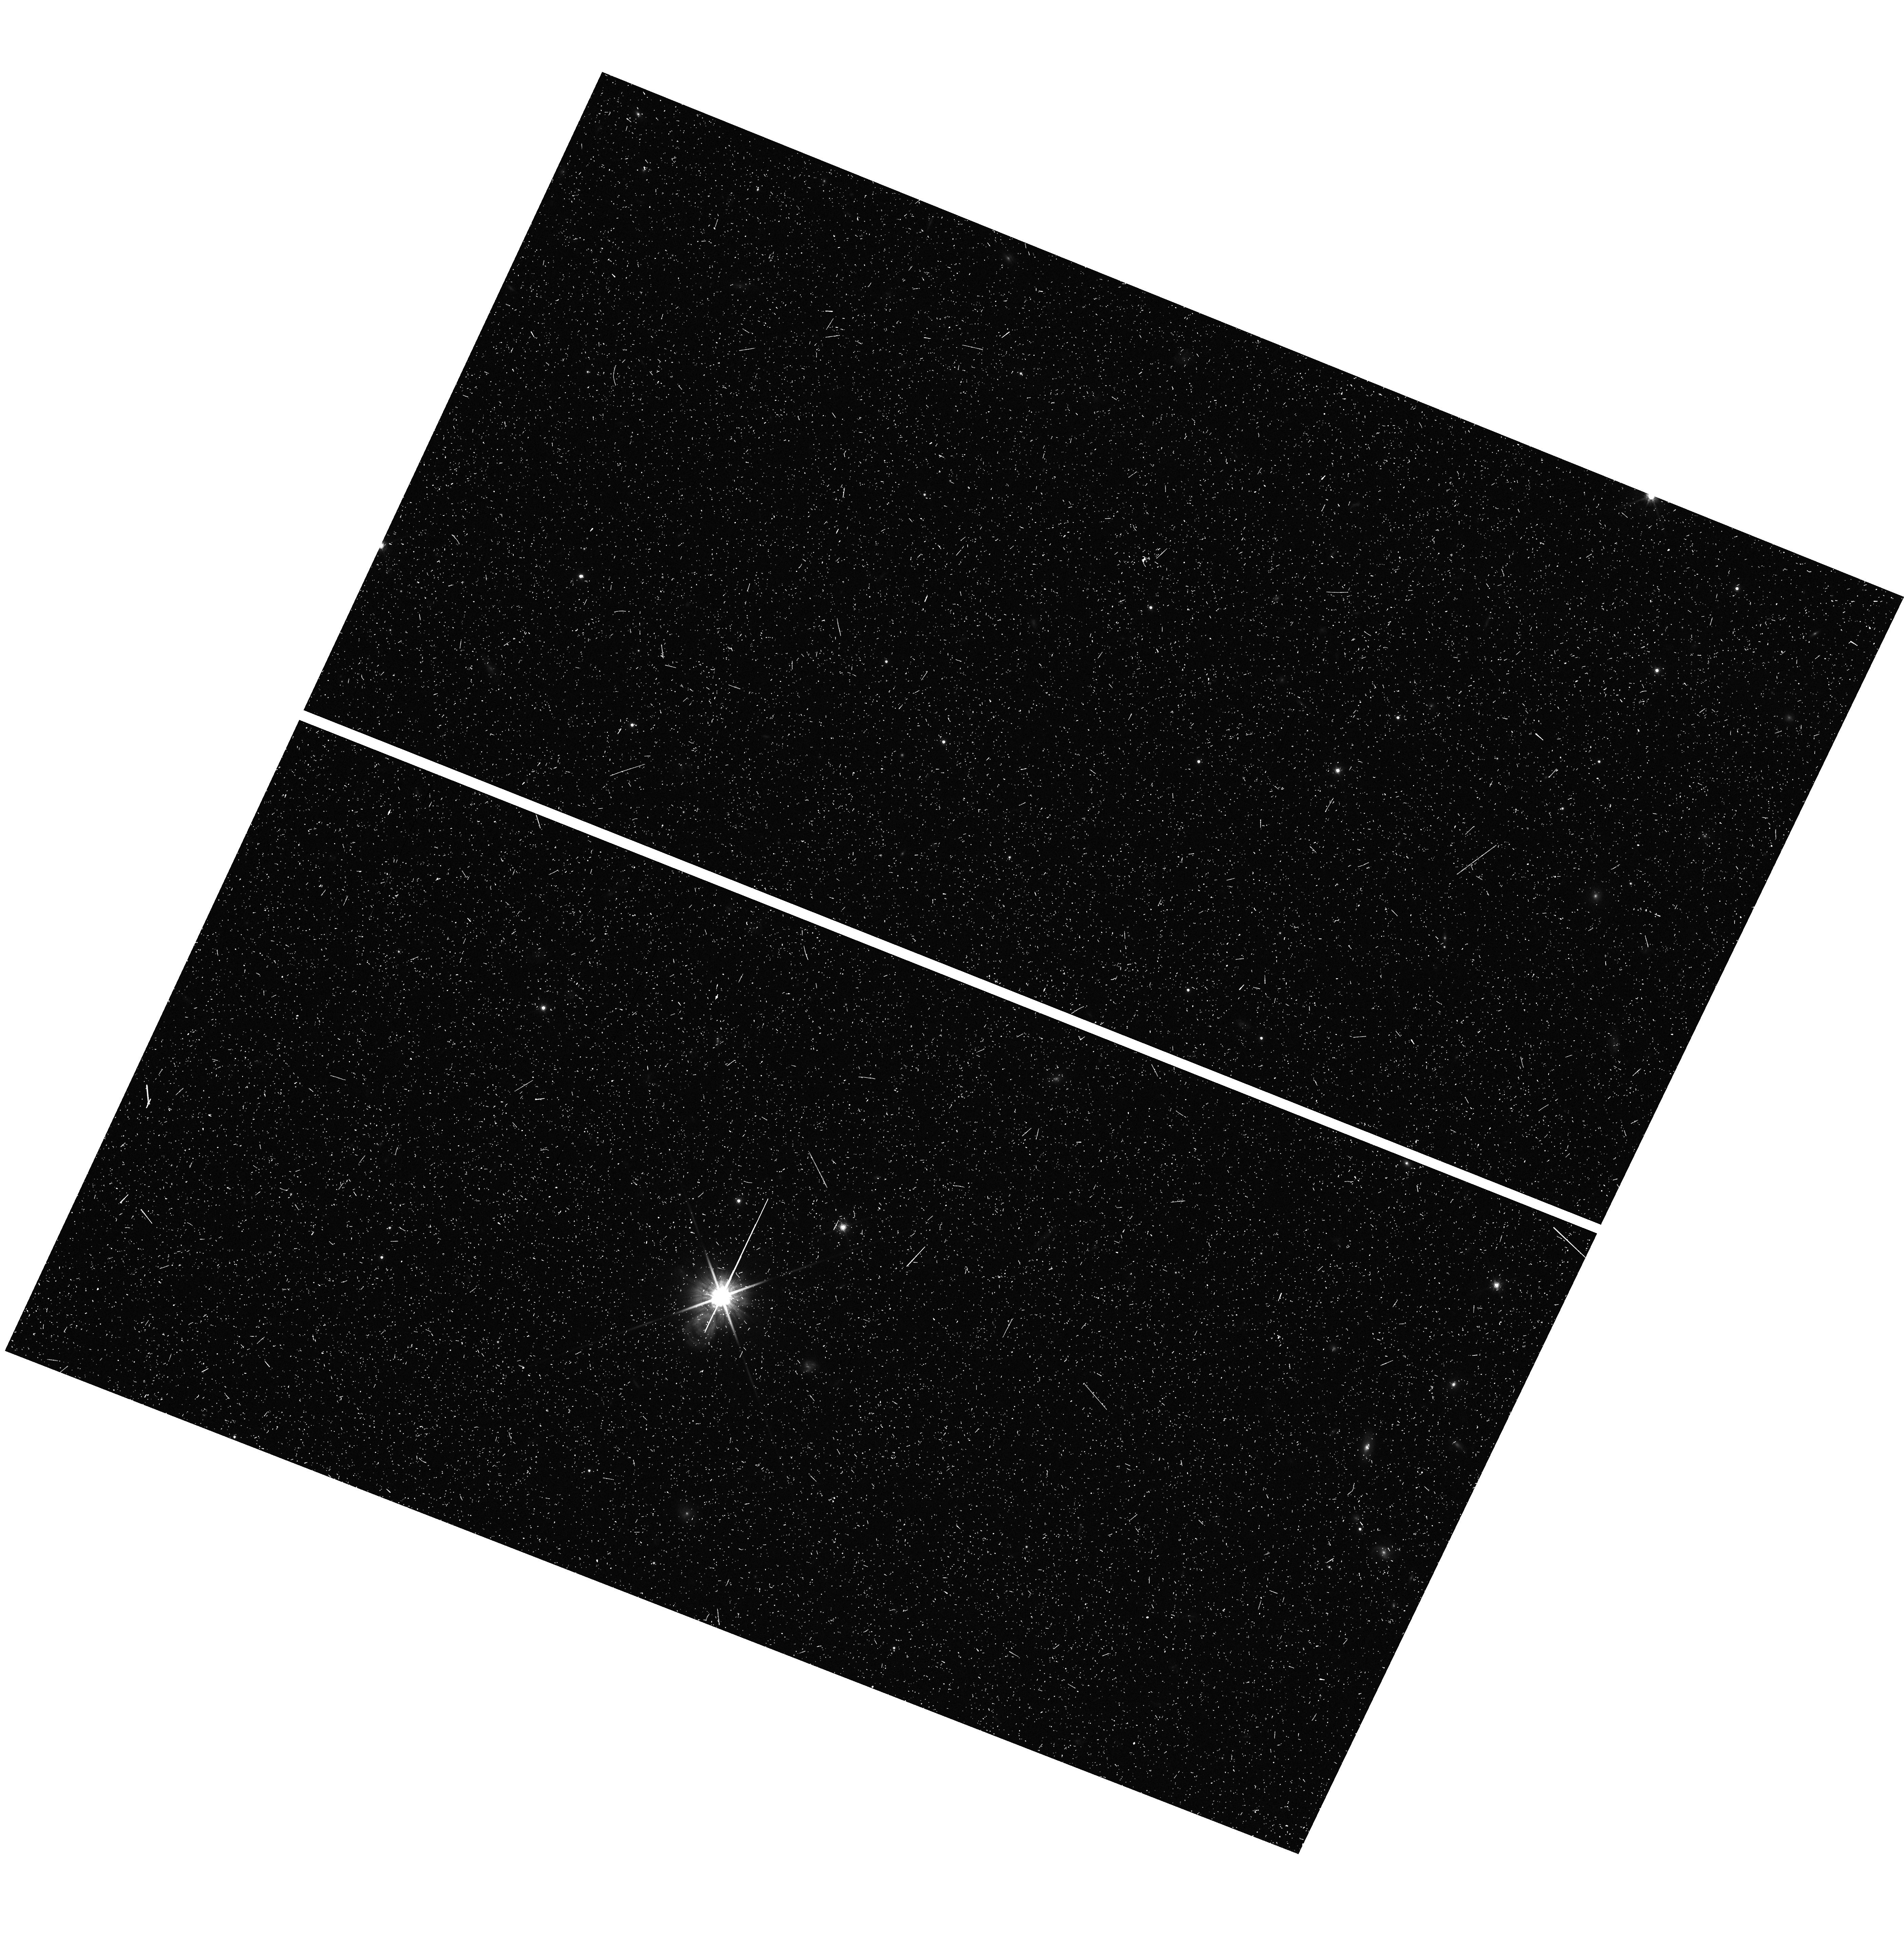
Target: field at RA 185.377°, Dec -31.896°
Instrument: WFC3/UVIS
Filter: F814W
Exposure: 22 min
Observation ID: hst_14224_05_wfc3_uvis_f814w_icy205

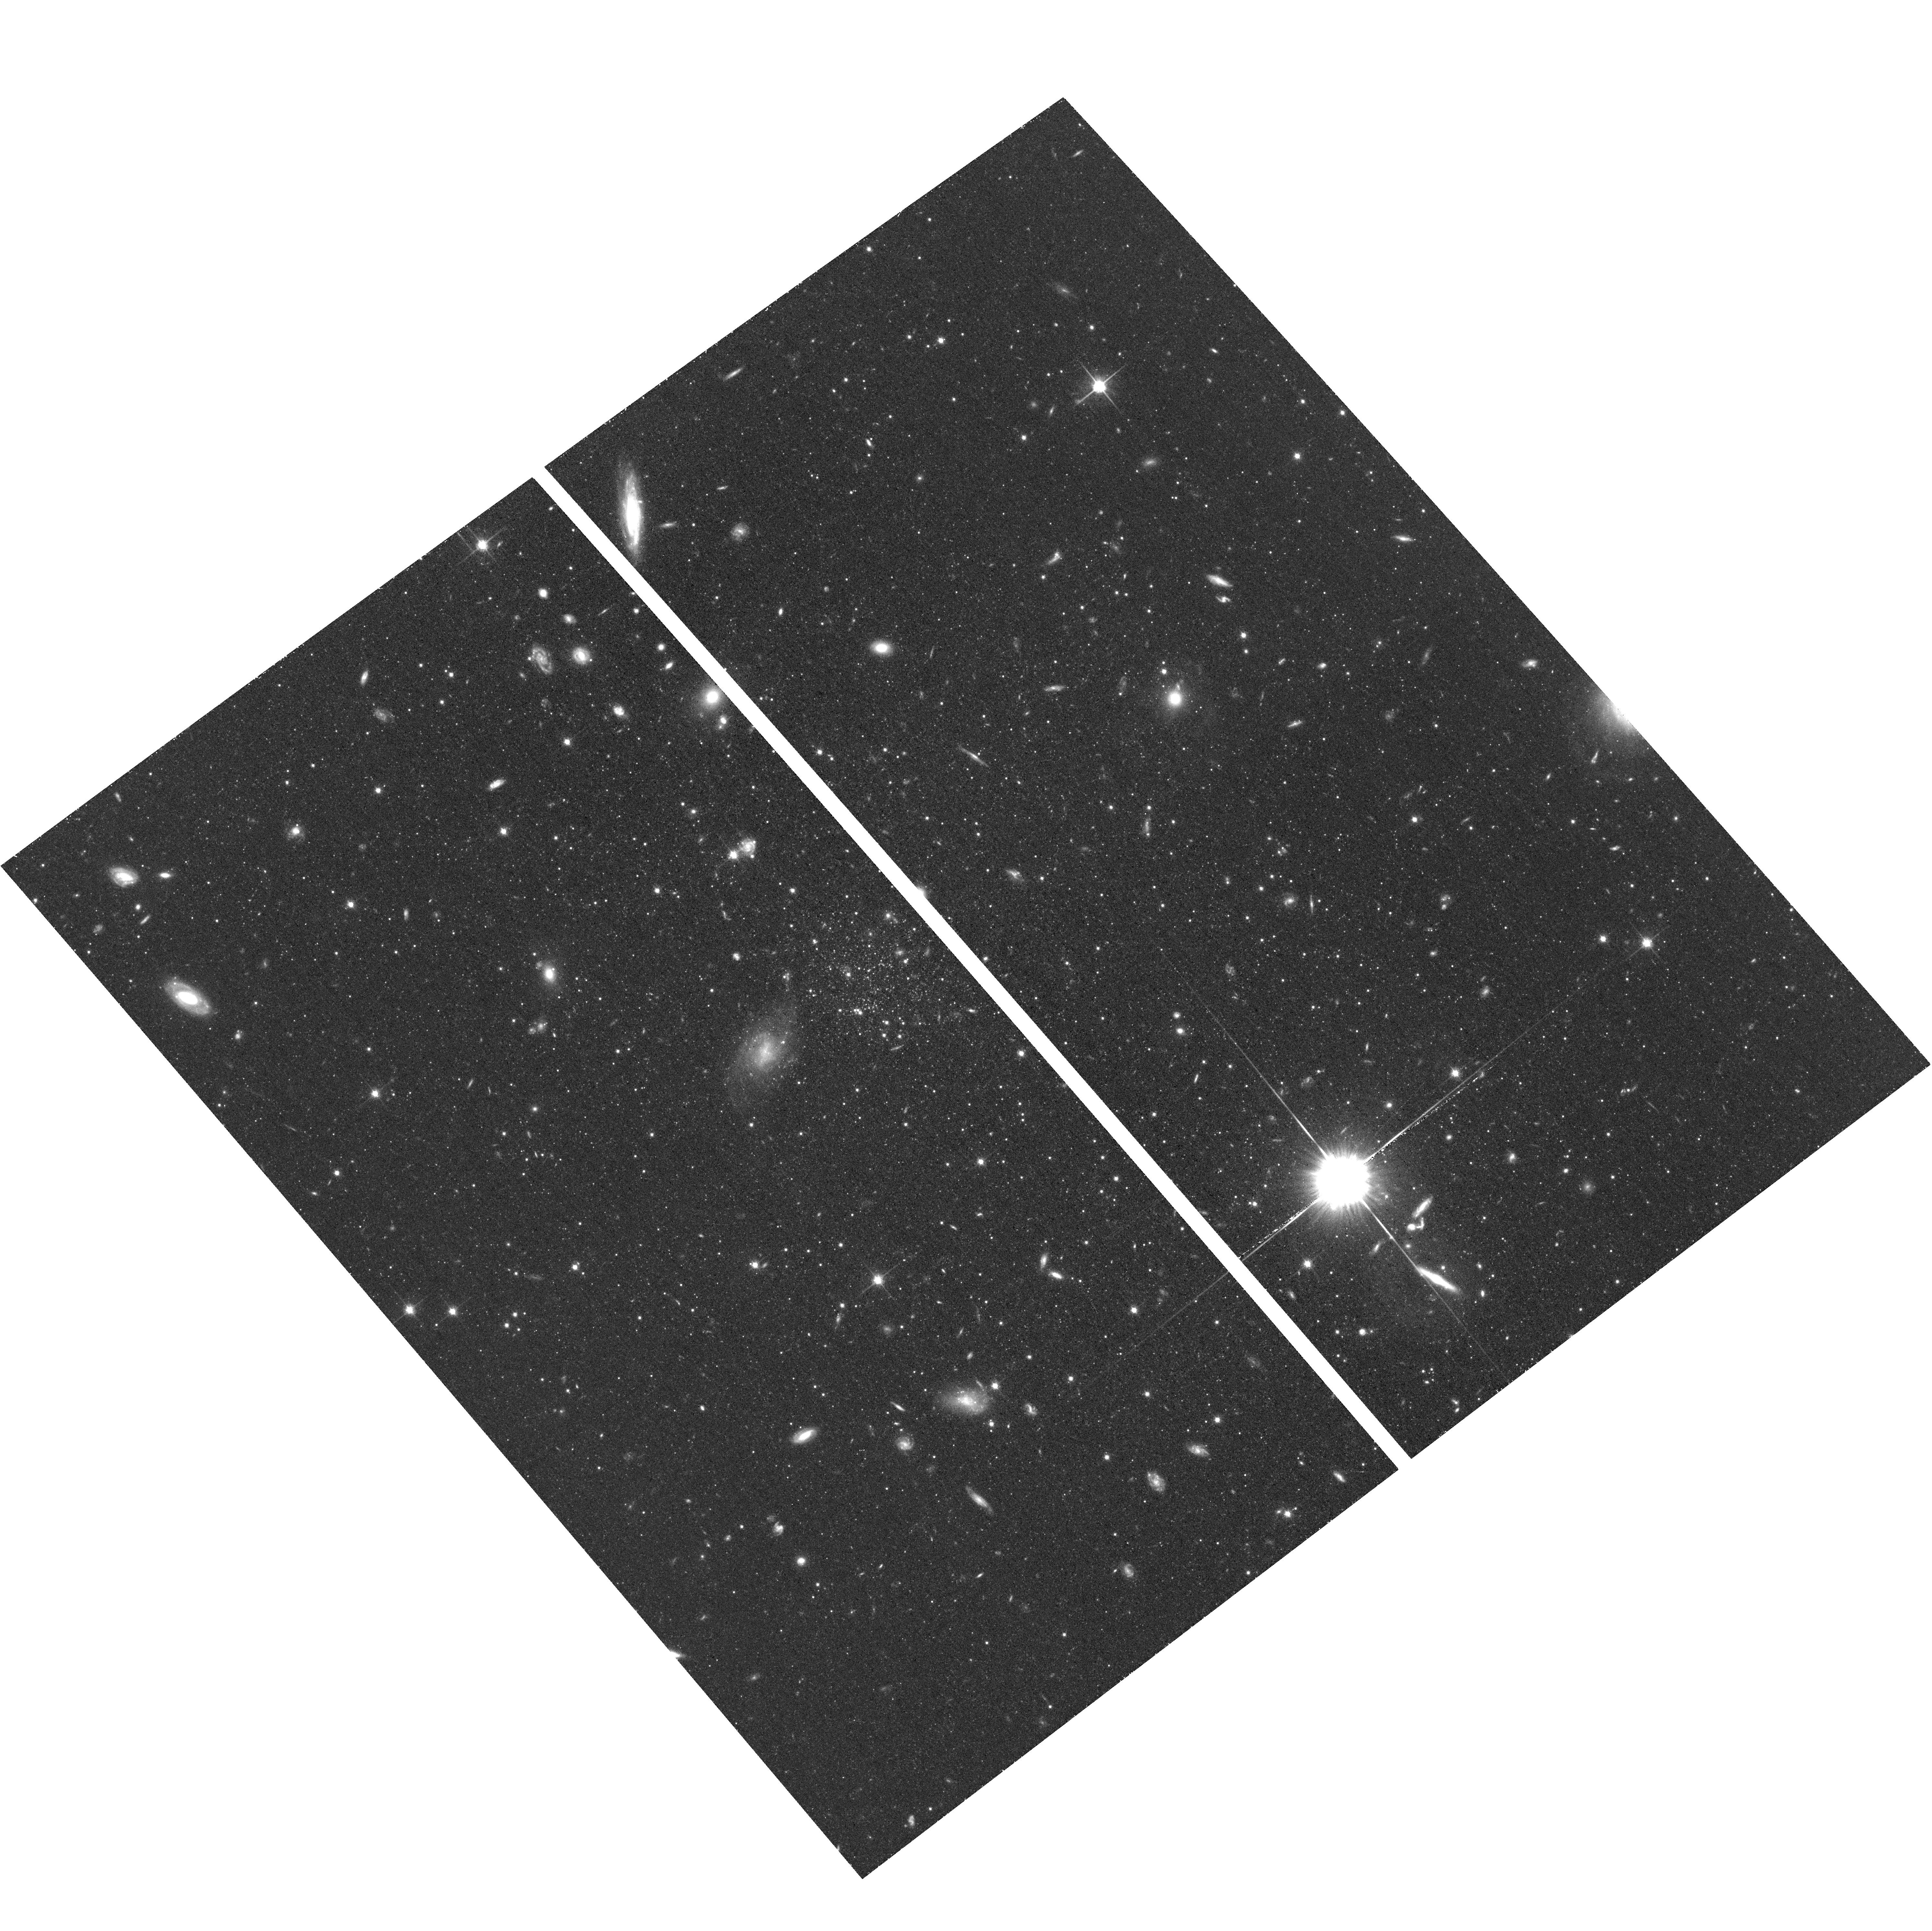
Target: ERIDANUS2
Instrument: ACS/WFC
Filter: F814W
Exposure: 1.1 h
Observation ID: hst_14224_03_acs_wfc_f814w_jcy203

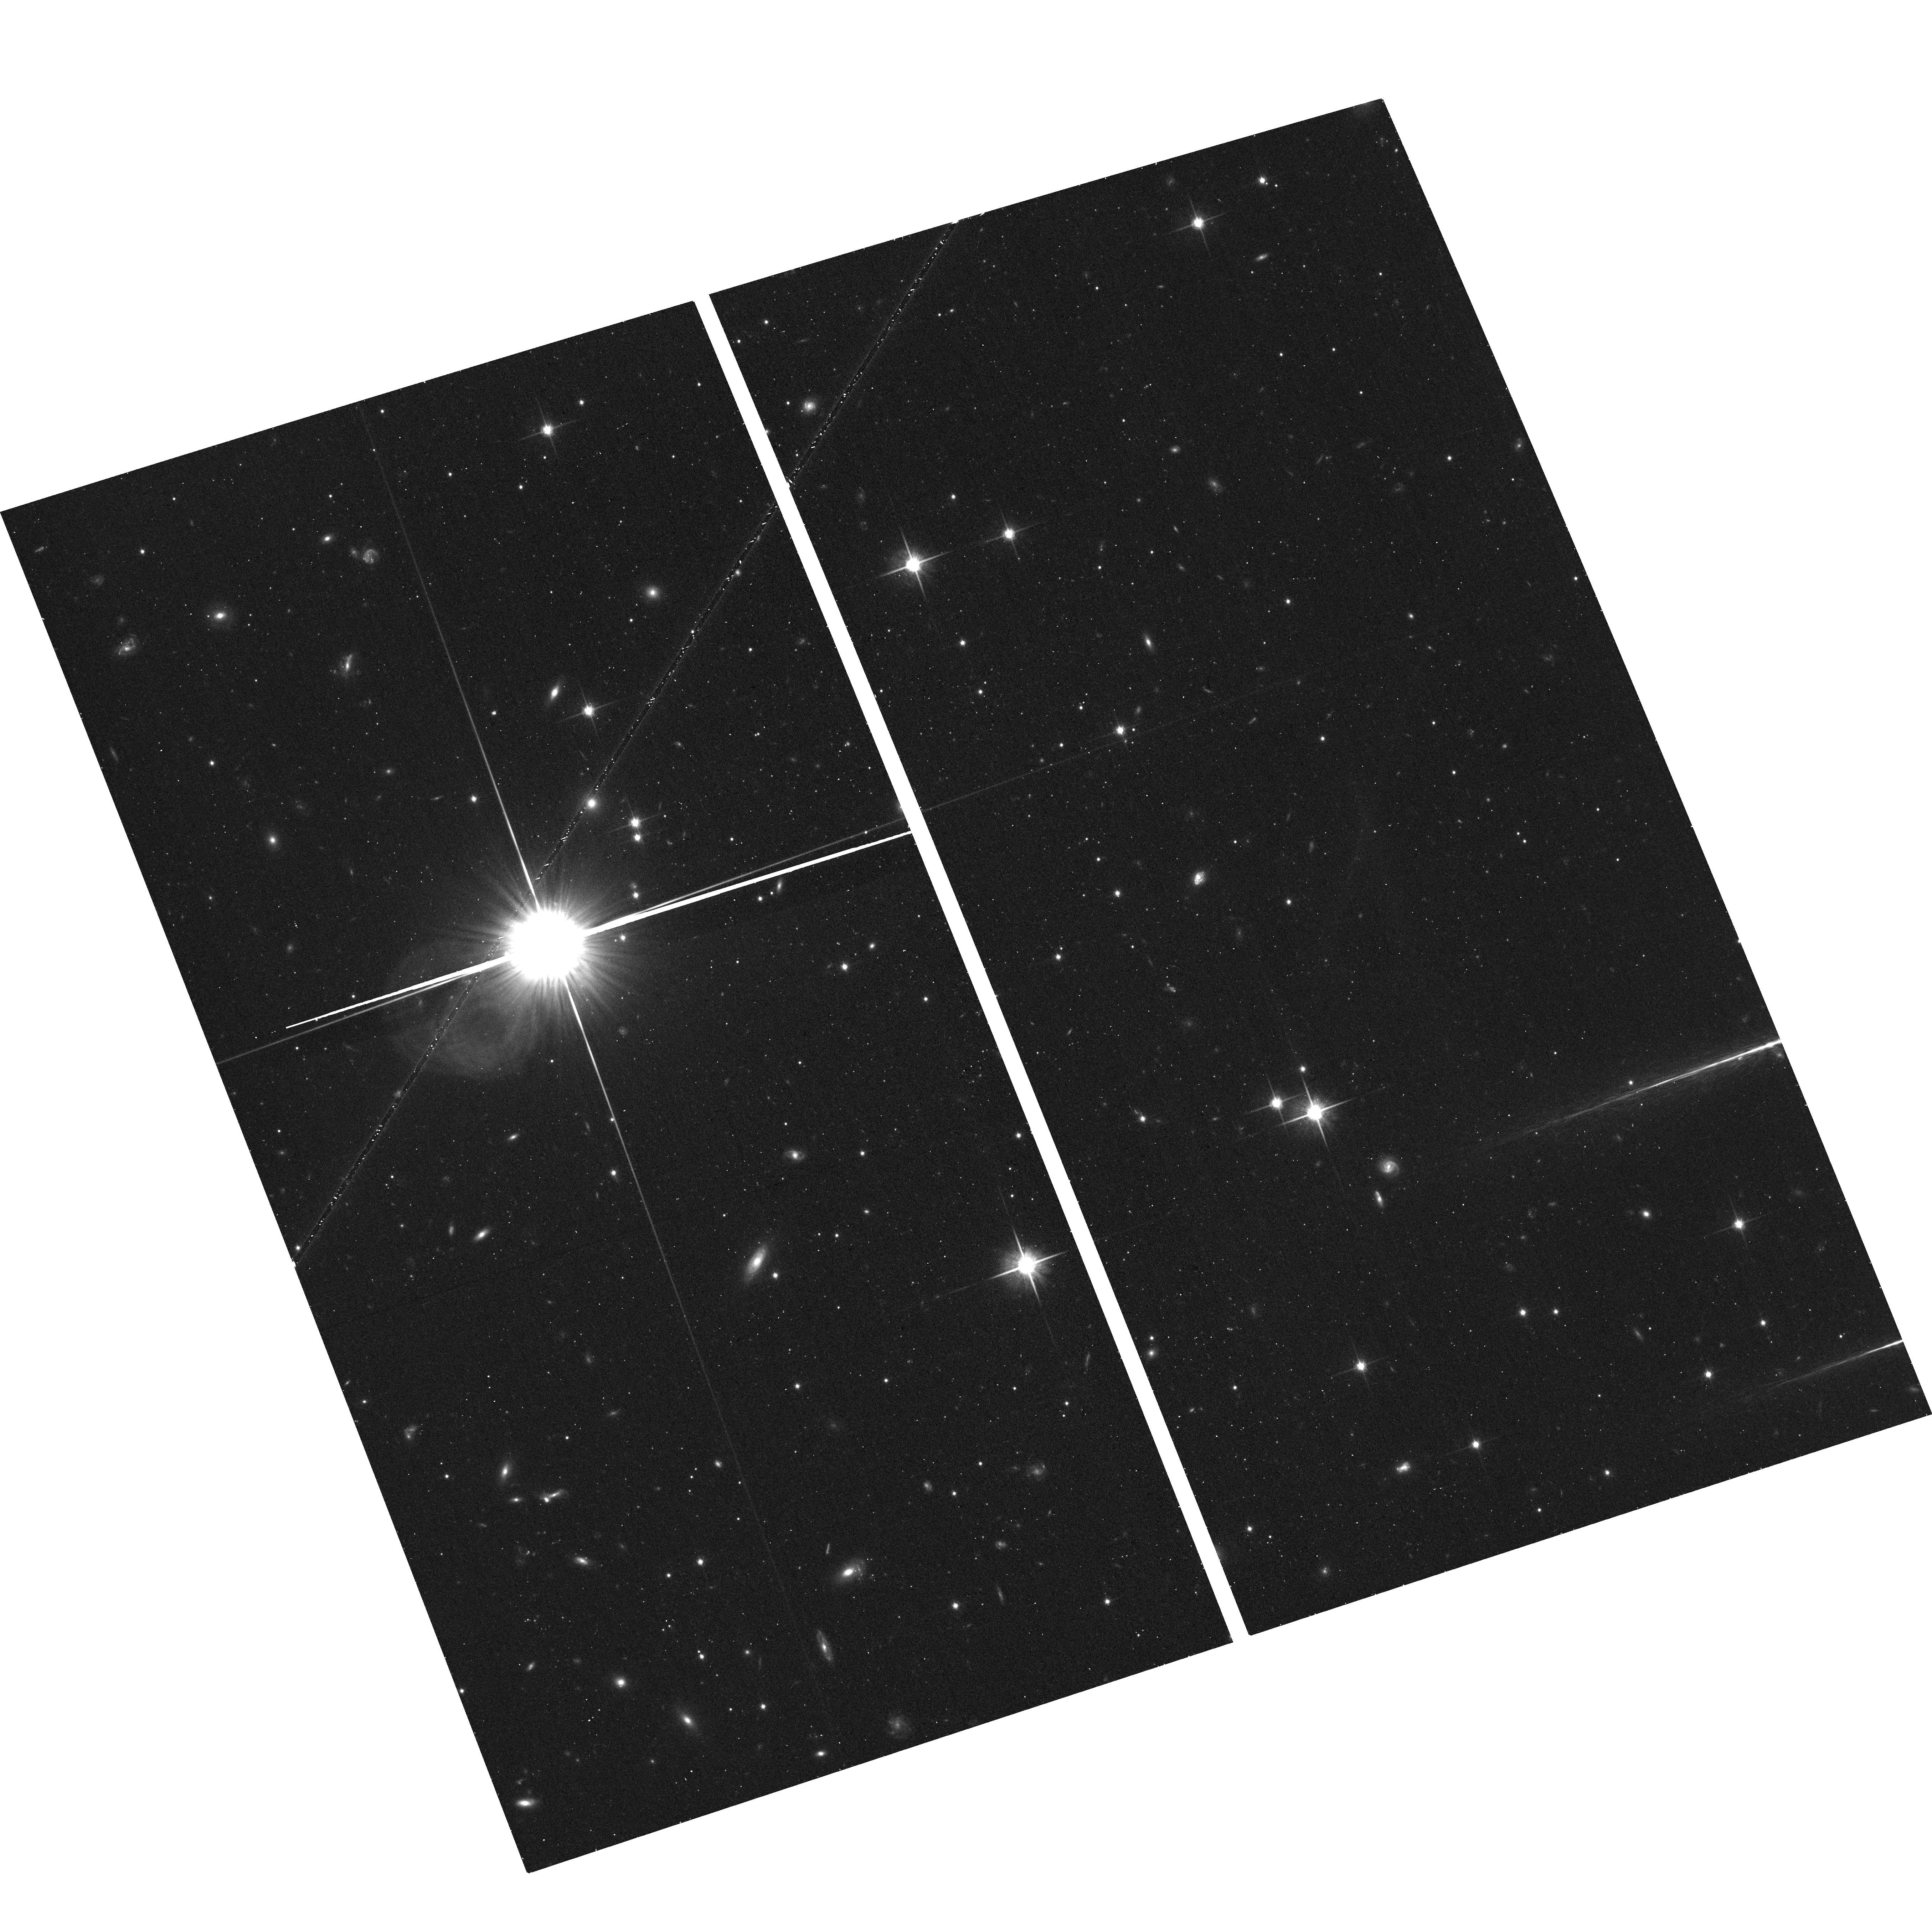
Target: HYDRA2
Instrument: ACS/WFC
Filter: F814W
Exposure: 18 min
Observation ID: hst_14224_05_acs_wfc_f814w_jcy205

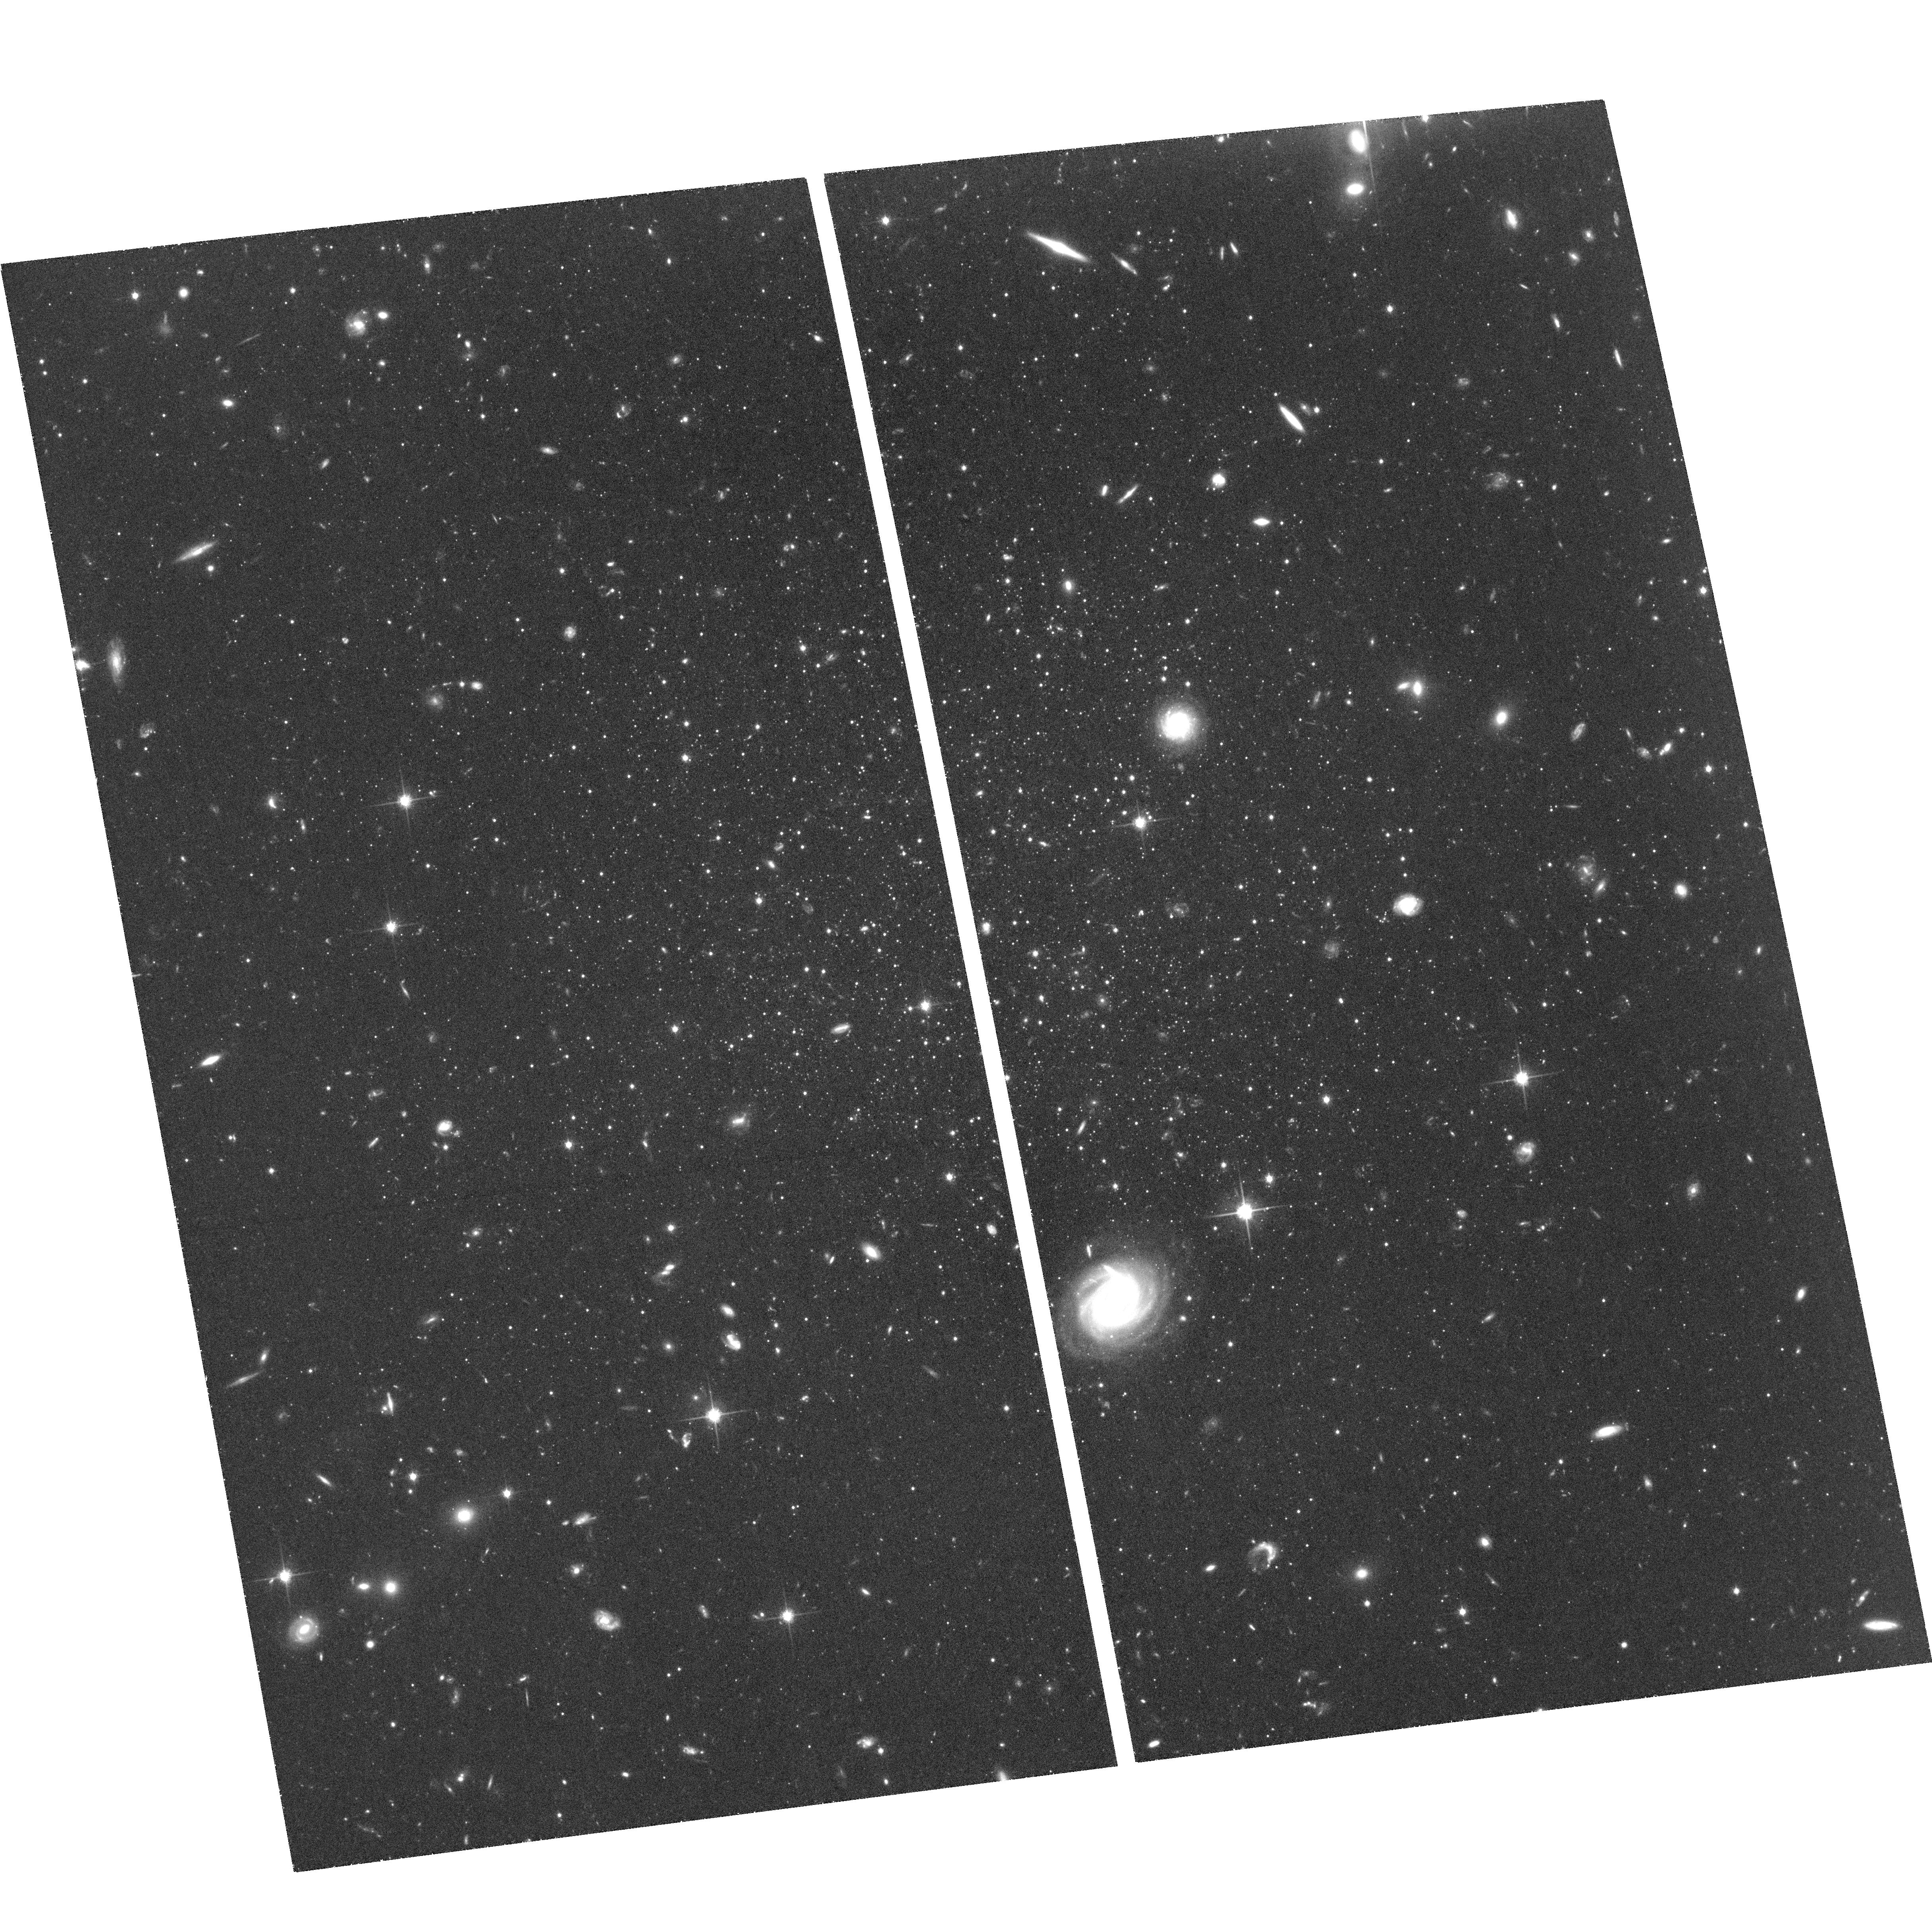
Target: LEO-T
Instrument: ACS/WFC
Filter: F814W
Exposure: 2.2 h
Observation ID: hst_14224_02_acs_wfc_f814w_jcy202

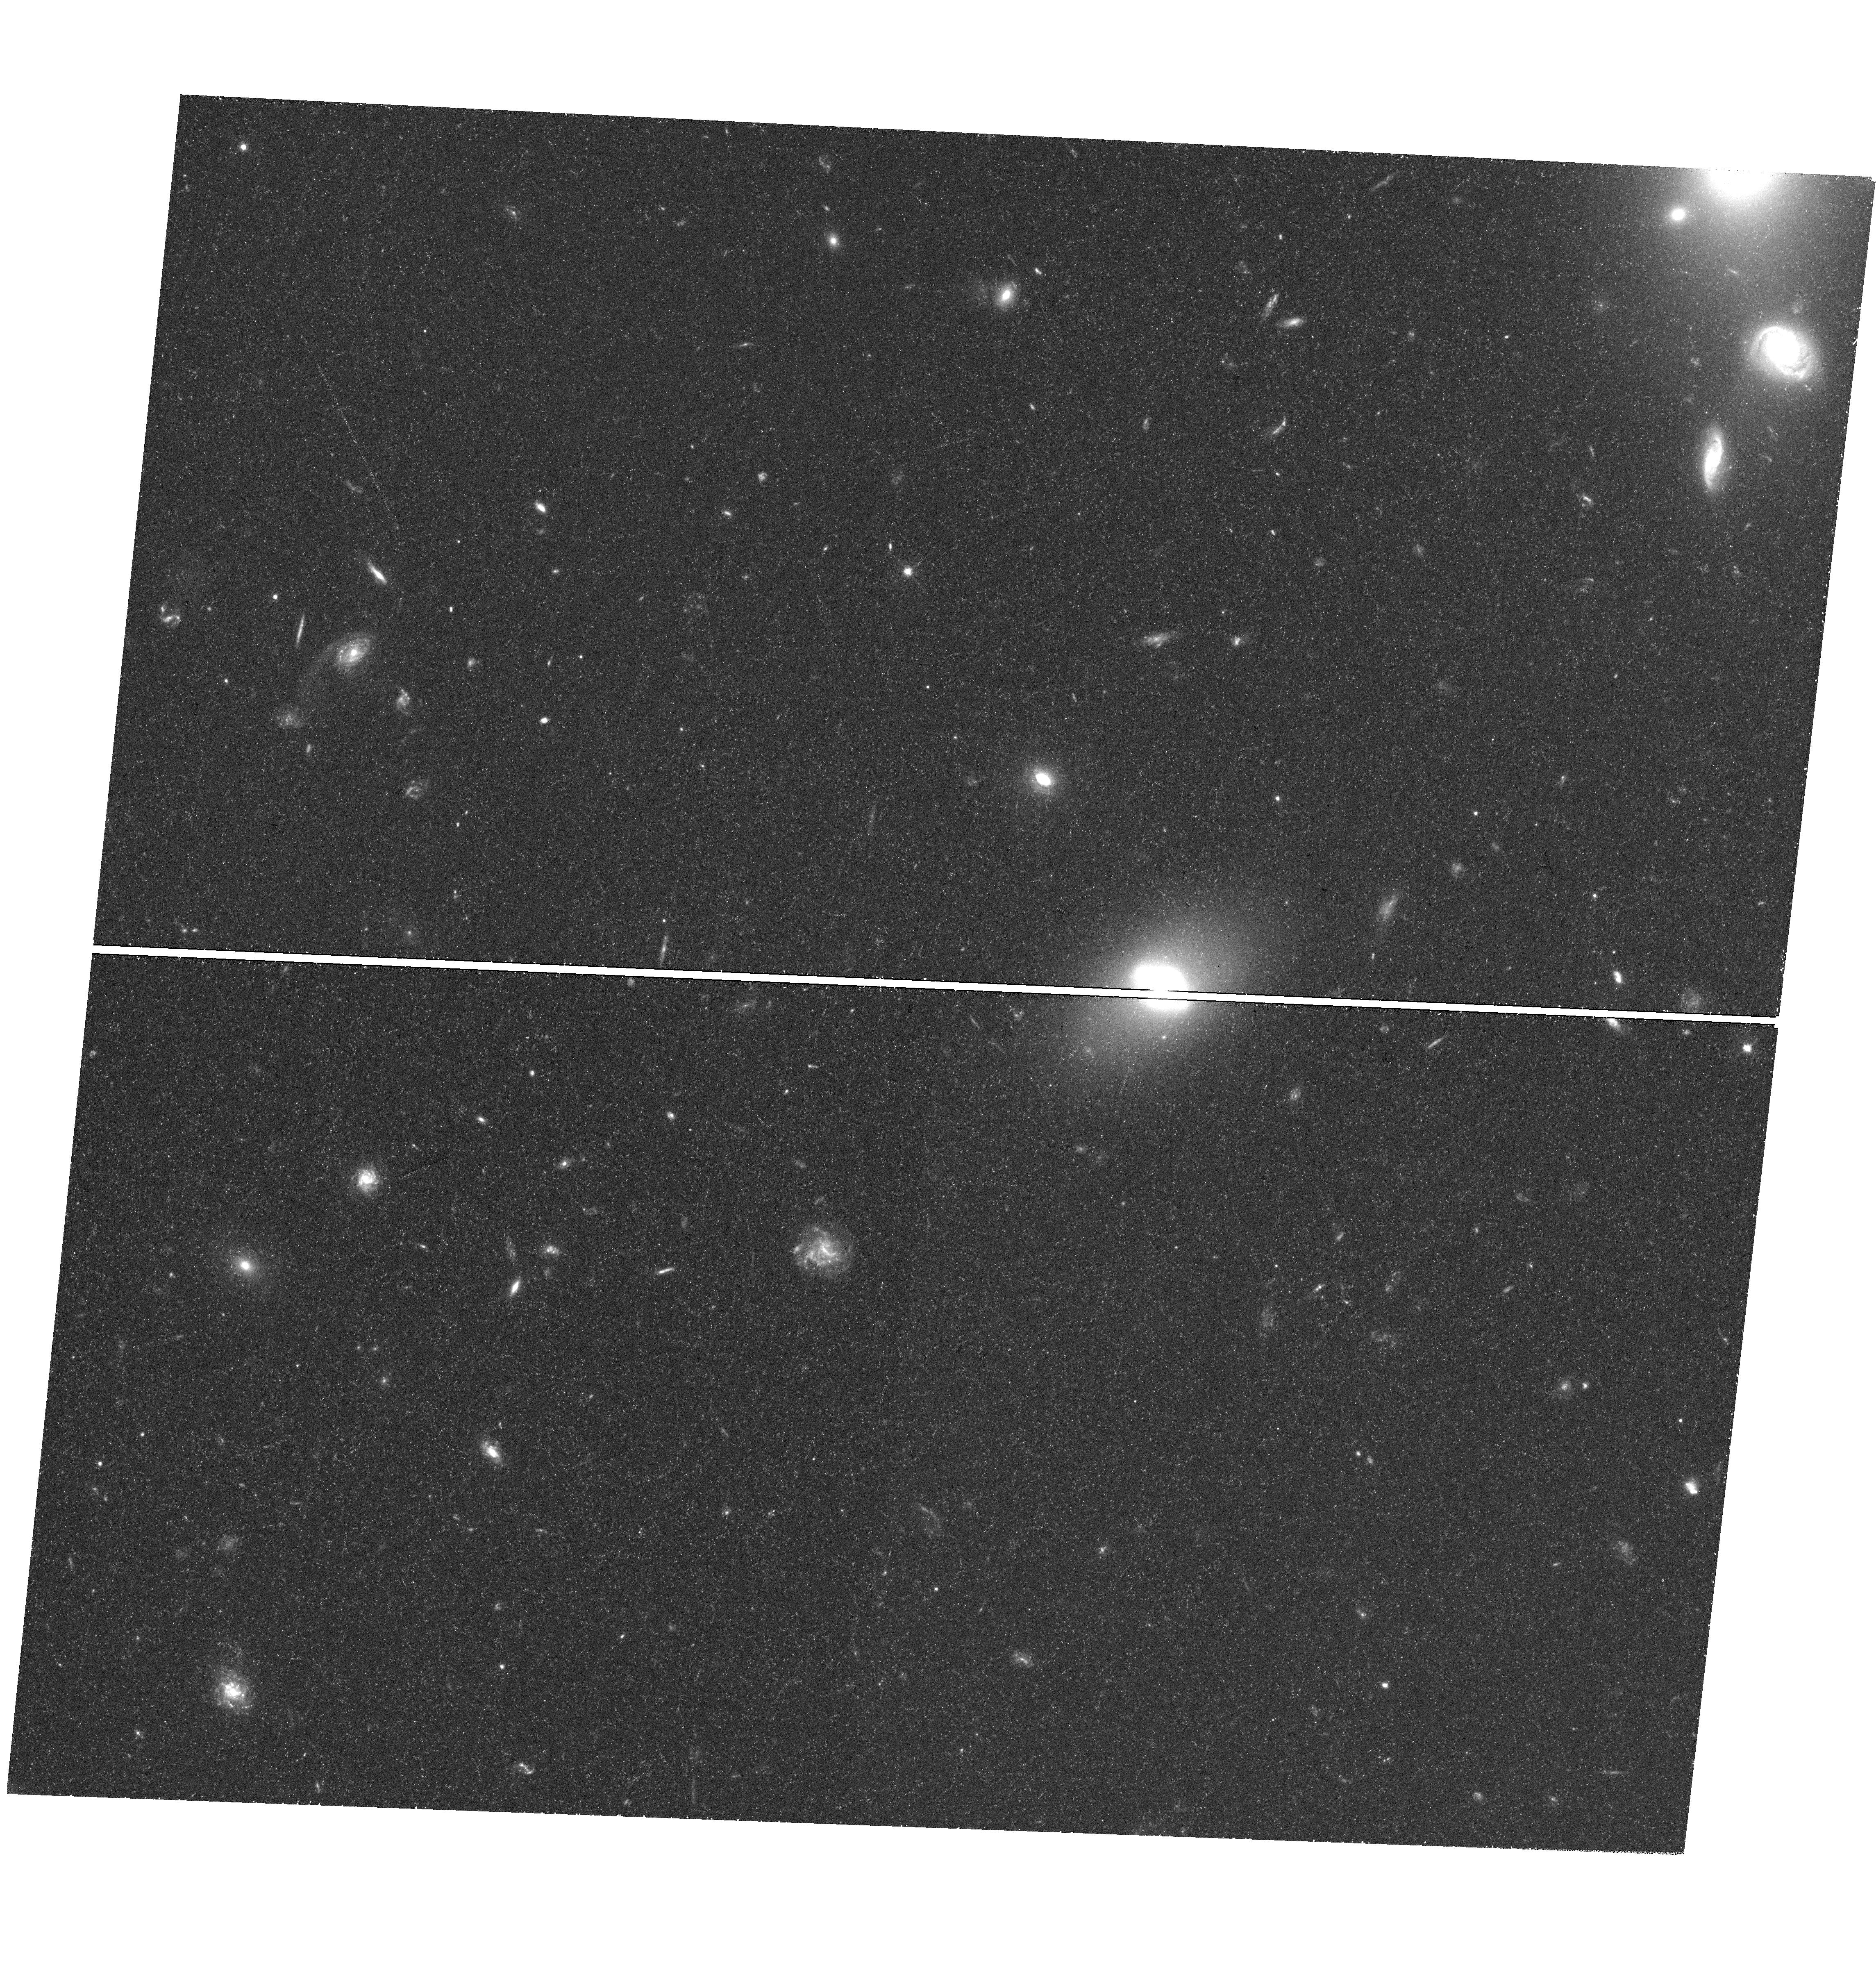
Target: field at RA 56.074°, Dec -43.435°
Instrument: WFC3/UVIS
Filter: F475W
Exposure: 1.1 h
Observation ID: hst_14224_03_wfc3_uvis_f475w_icy203

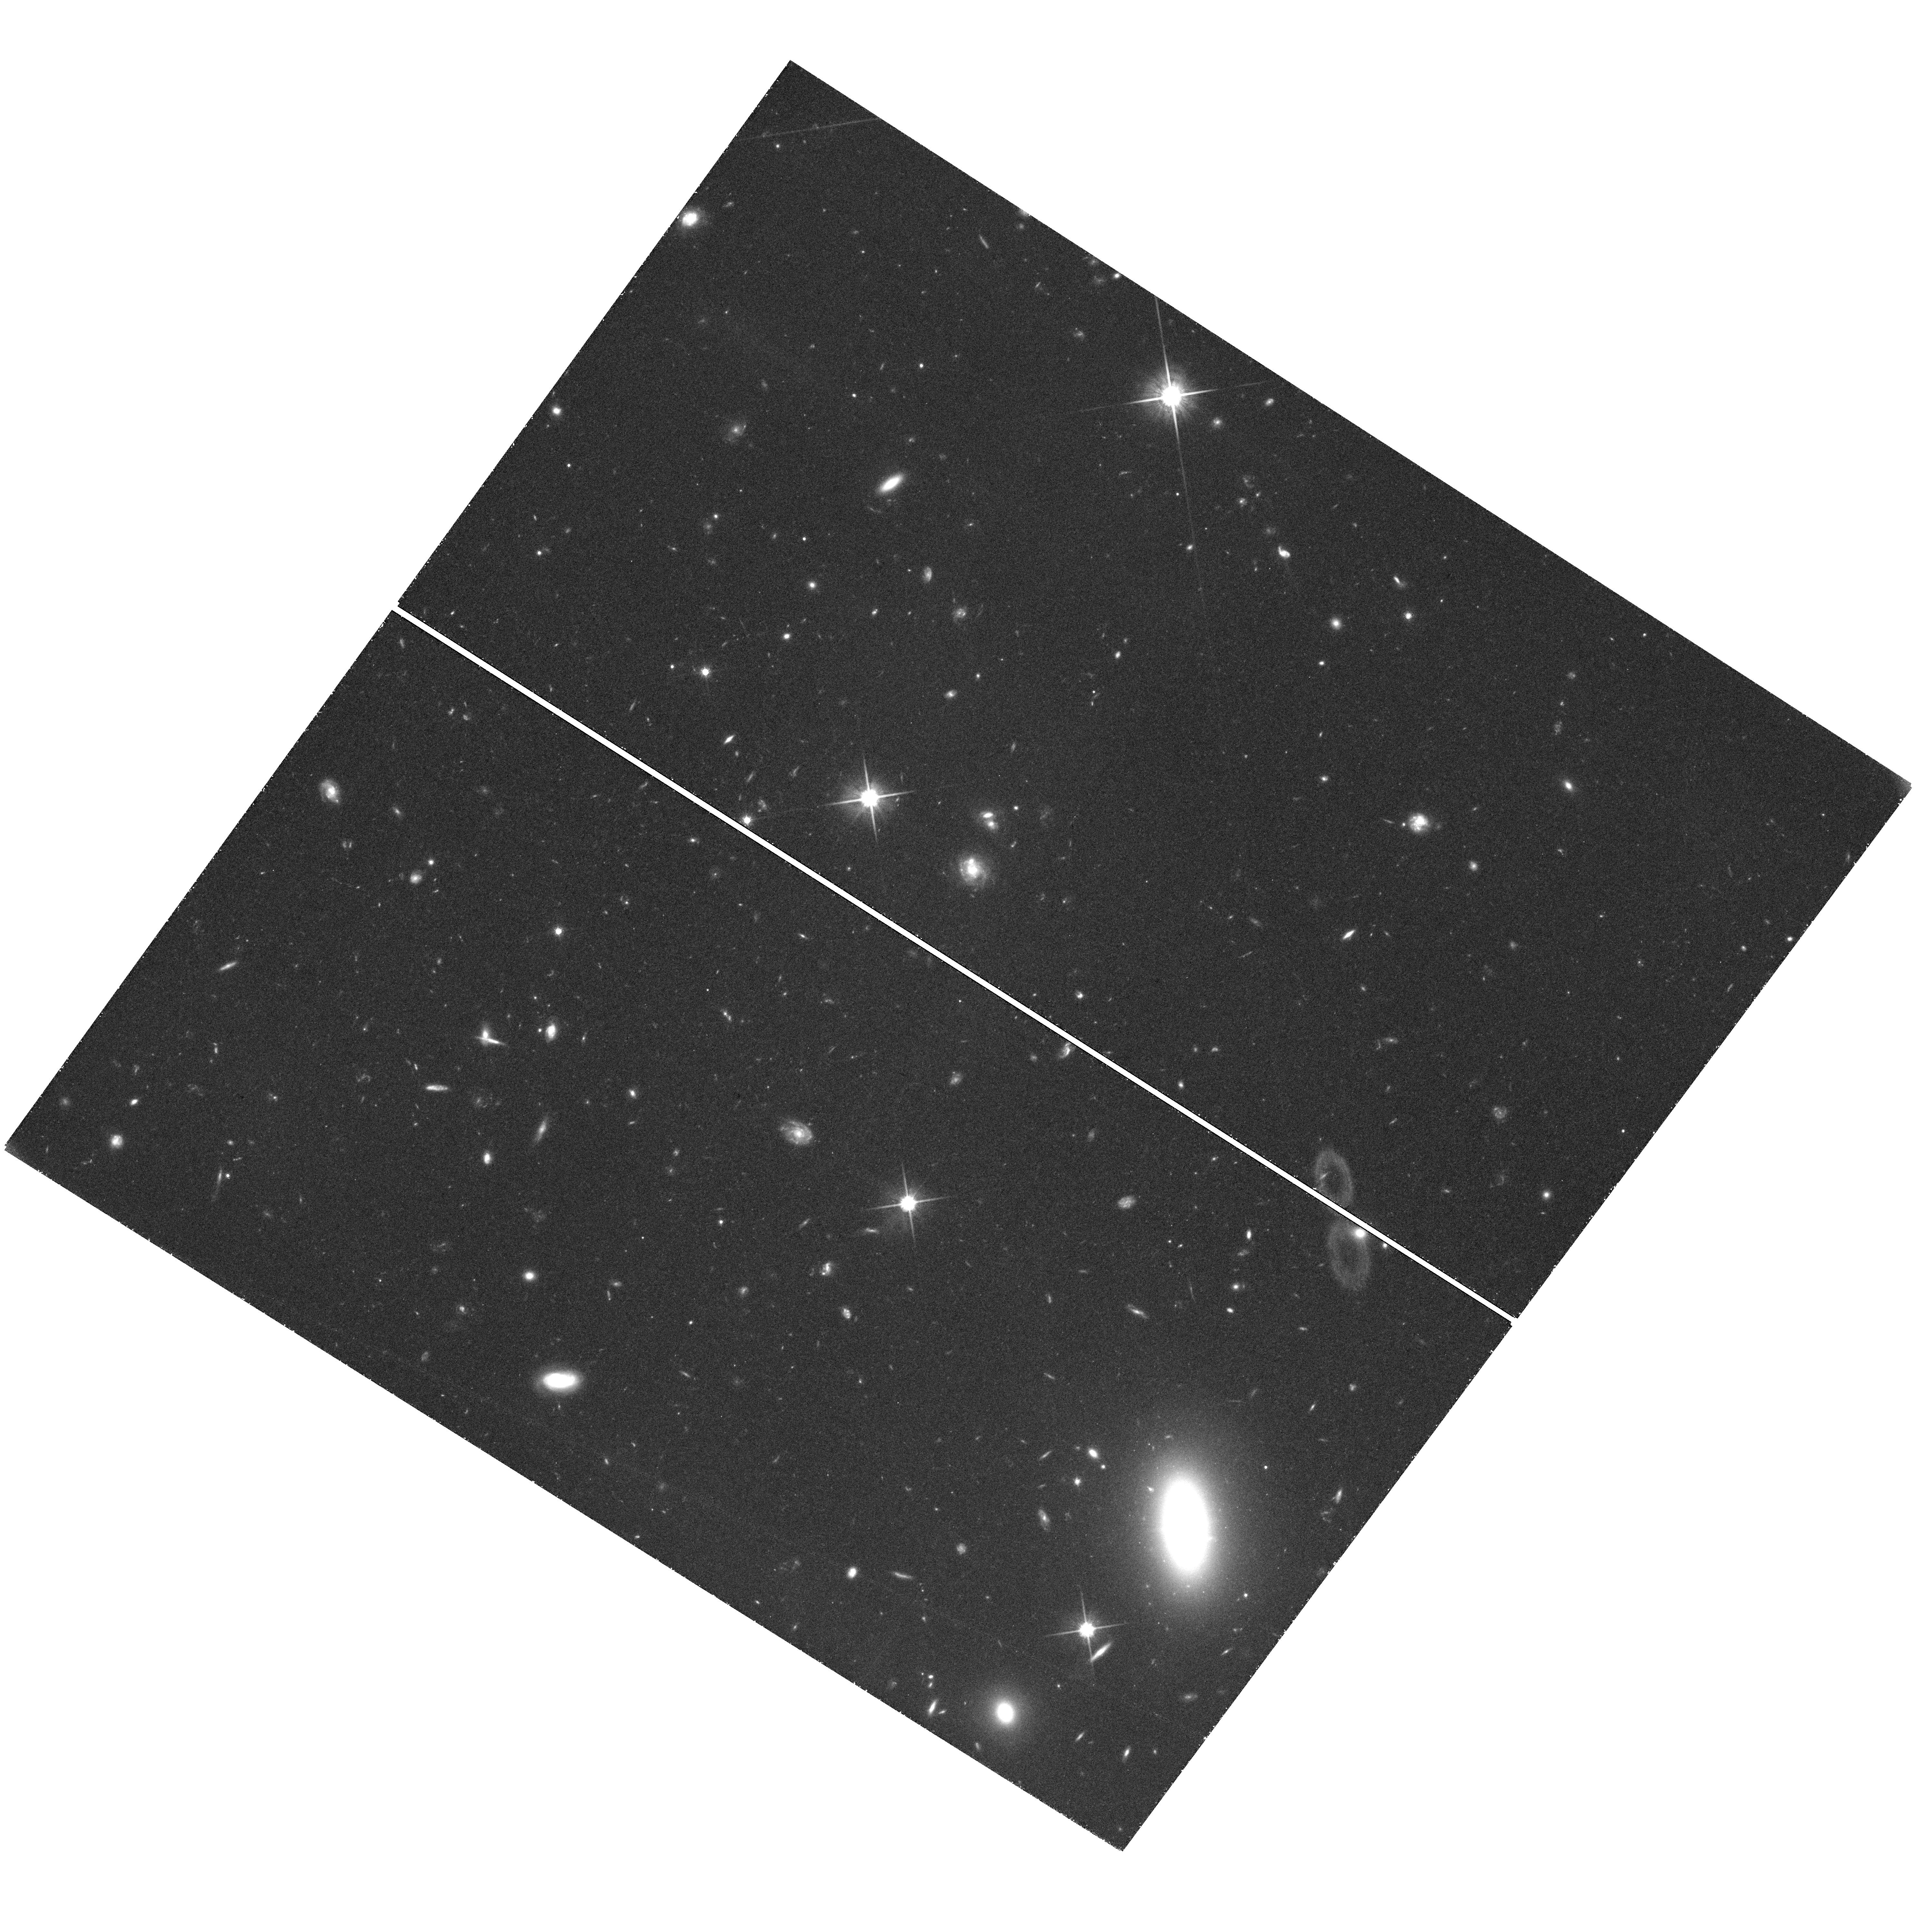
Target: field at RA 143.664°, Dec 17.125°
Instrument: WFC3/UVIS
Filter: F814W
Exposure: 2.2 h
Observation ID: hst_14224_02_wfc3_uvis_f814w_icy202

The lowest mass galaxies with extended star formation history: a new cosmological challenge (PI: Gallart, Carme)

Dwarf galaxies are the most numerous type of galaxies in the present-day Universe. They are thought to be the first galaxies to form and the basic building-blocks of larger galaxies. They are thus, key astrophysical objects for understanding the most common mode of galaxy formation and how they relate to the build-up of larger structures in the Universe. The faintest dwarf galaxies that have been discovered in the Local Group (the so-called ultra-faint dwarfs, UFD) have been shown to contain similar ancient populations, which could indicate that star formation in the smallest sub-halos was suppressed by a global outside influence such as cosmic reionization. This conclusion, however, is severely challenged by the recently discovered Hydra II and Eridanus II UFD, which ground-based color-magnitude diagrams show clear indications of the presence of an intermediate-age, or even, young population, like in a third UFD, Leo T. The goal of this proposal is to determine the complete star formation history of the only three (known so far) UFD galaxies that present an extended period of star formation. We will determine whether they began forming stars before or after the reionization. For that we will obtain deep color-magnitude diagrams and derive star formation histories with an exquisite age resolution (< 1 Gyr at old ages). The proposed observations will place strong constraints on the formation mechanisms of the faintest galaxies in the Universe, on their subsequent evolution, and on the conditions of the early Universe. This will have important implications for our understanding of galaxy formation and evolution in general.